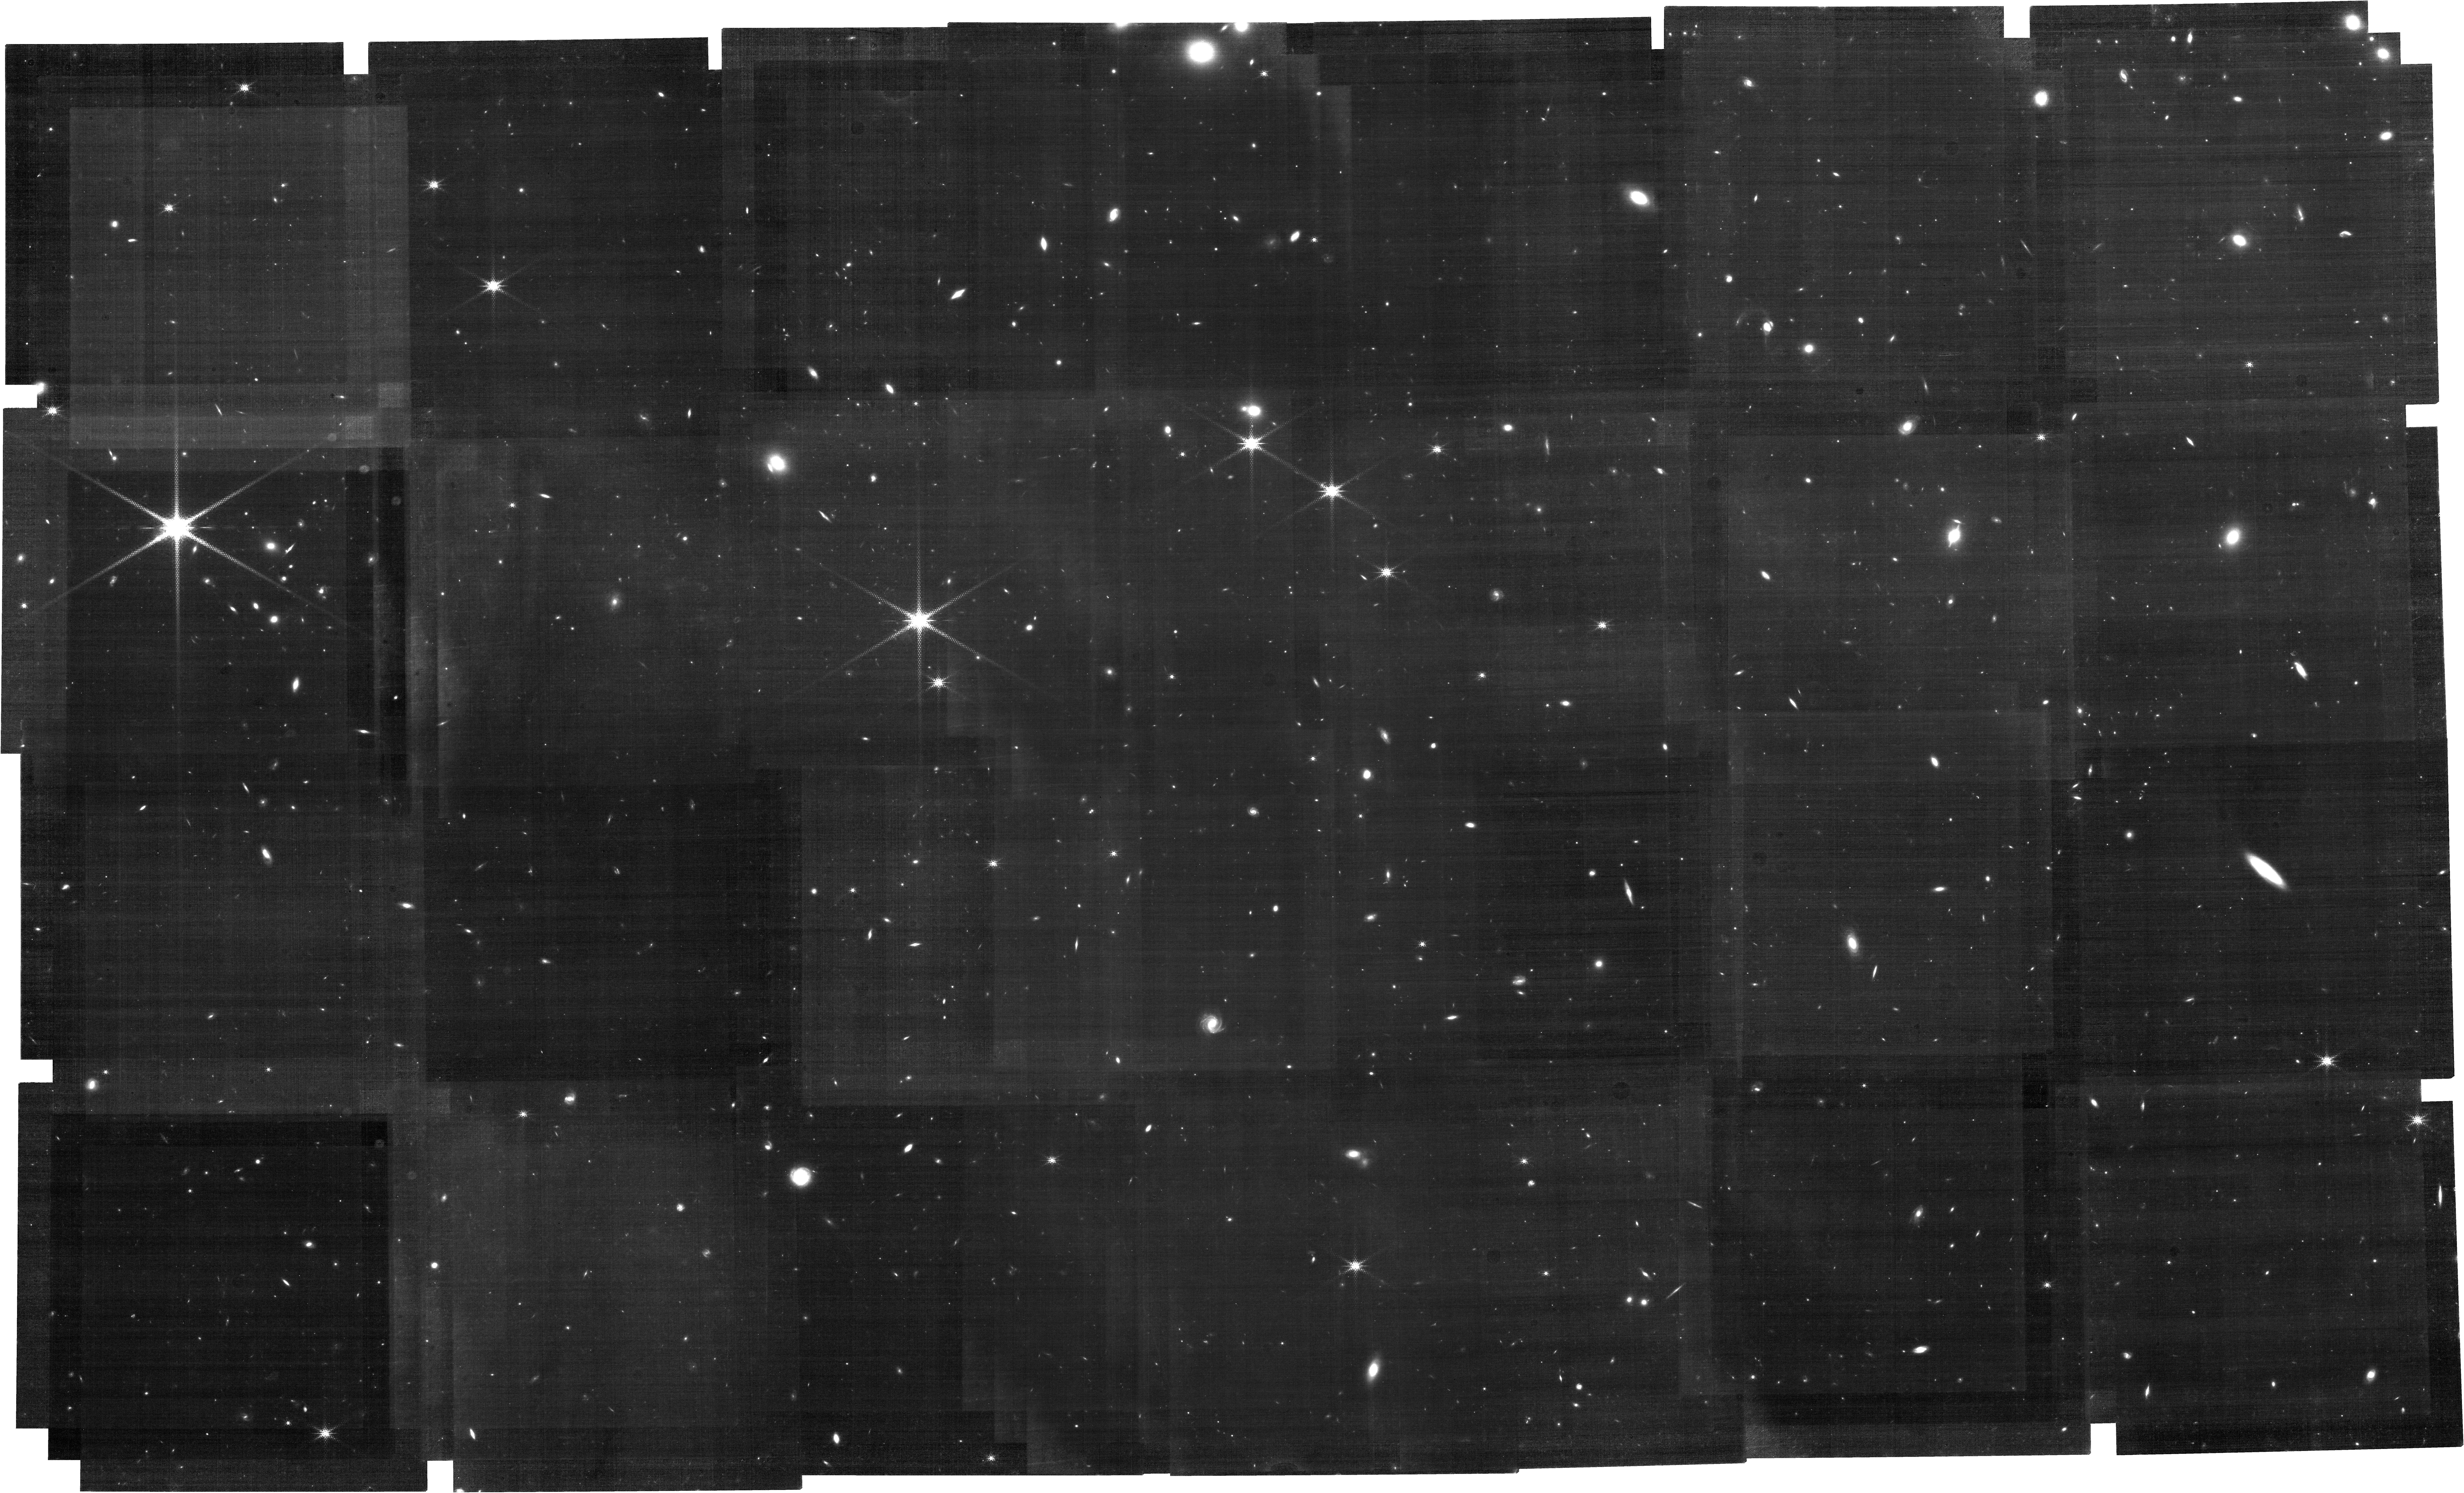
Target: COSMOS-CANDELS. Instrument: NIRCAM. Filter: F212N. Exposure: 7 h. Observation ID: jw02321-o004_t001_nircam_clear-f212n

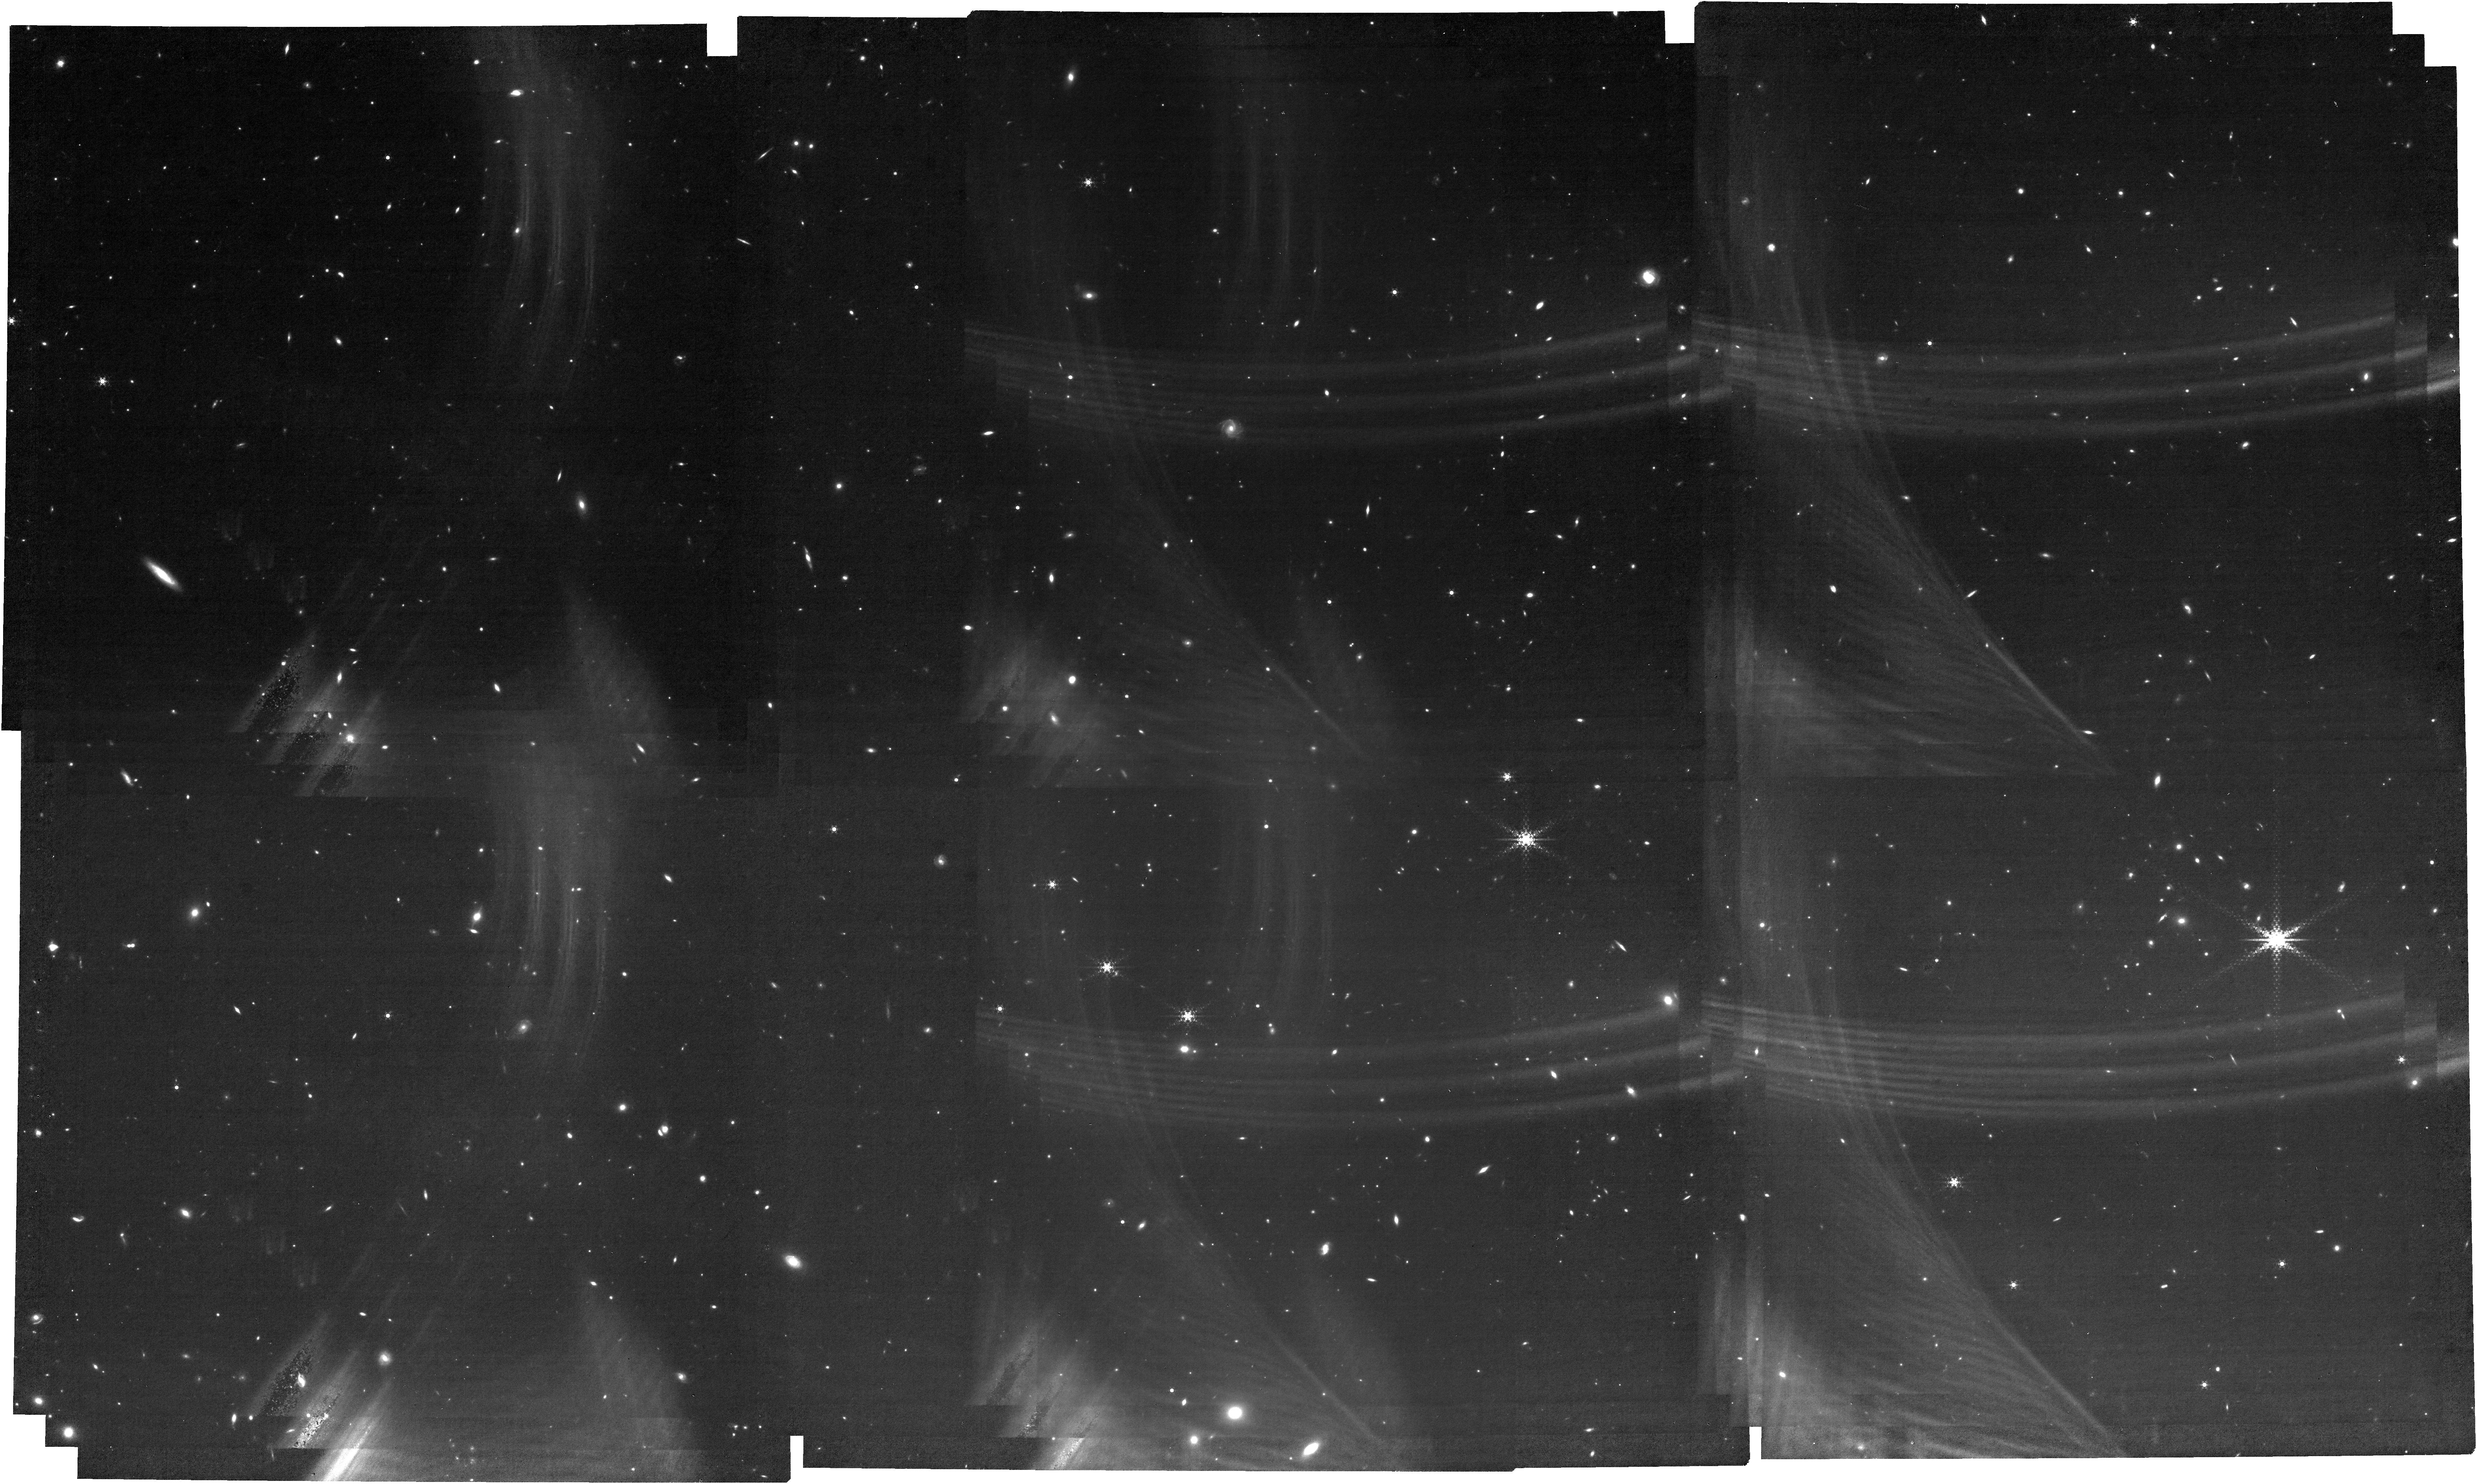
Target: COSMOS-CANDELS. Instrument: NIRCAM. Filter: F444W+F470N. Exposure: 7 h. Observation ID: jw02321-o003_t001_nircam_f444w-f470n

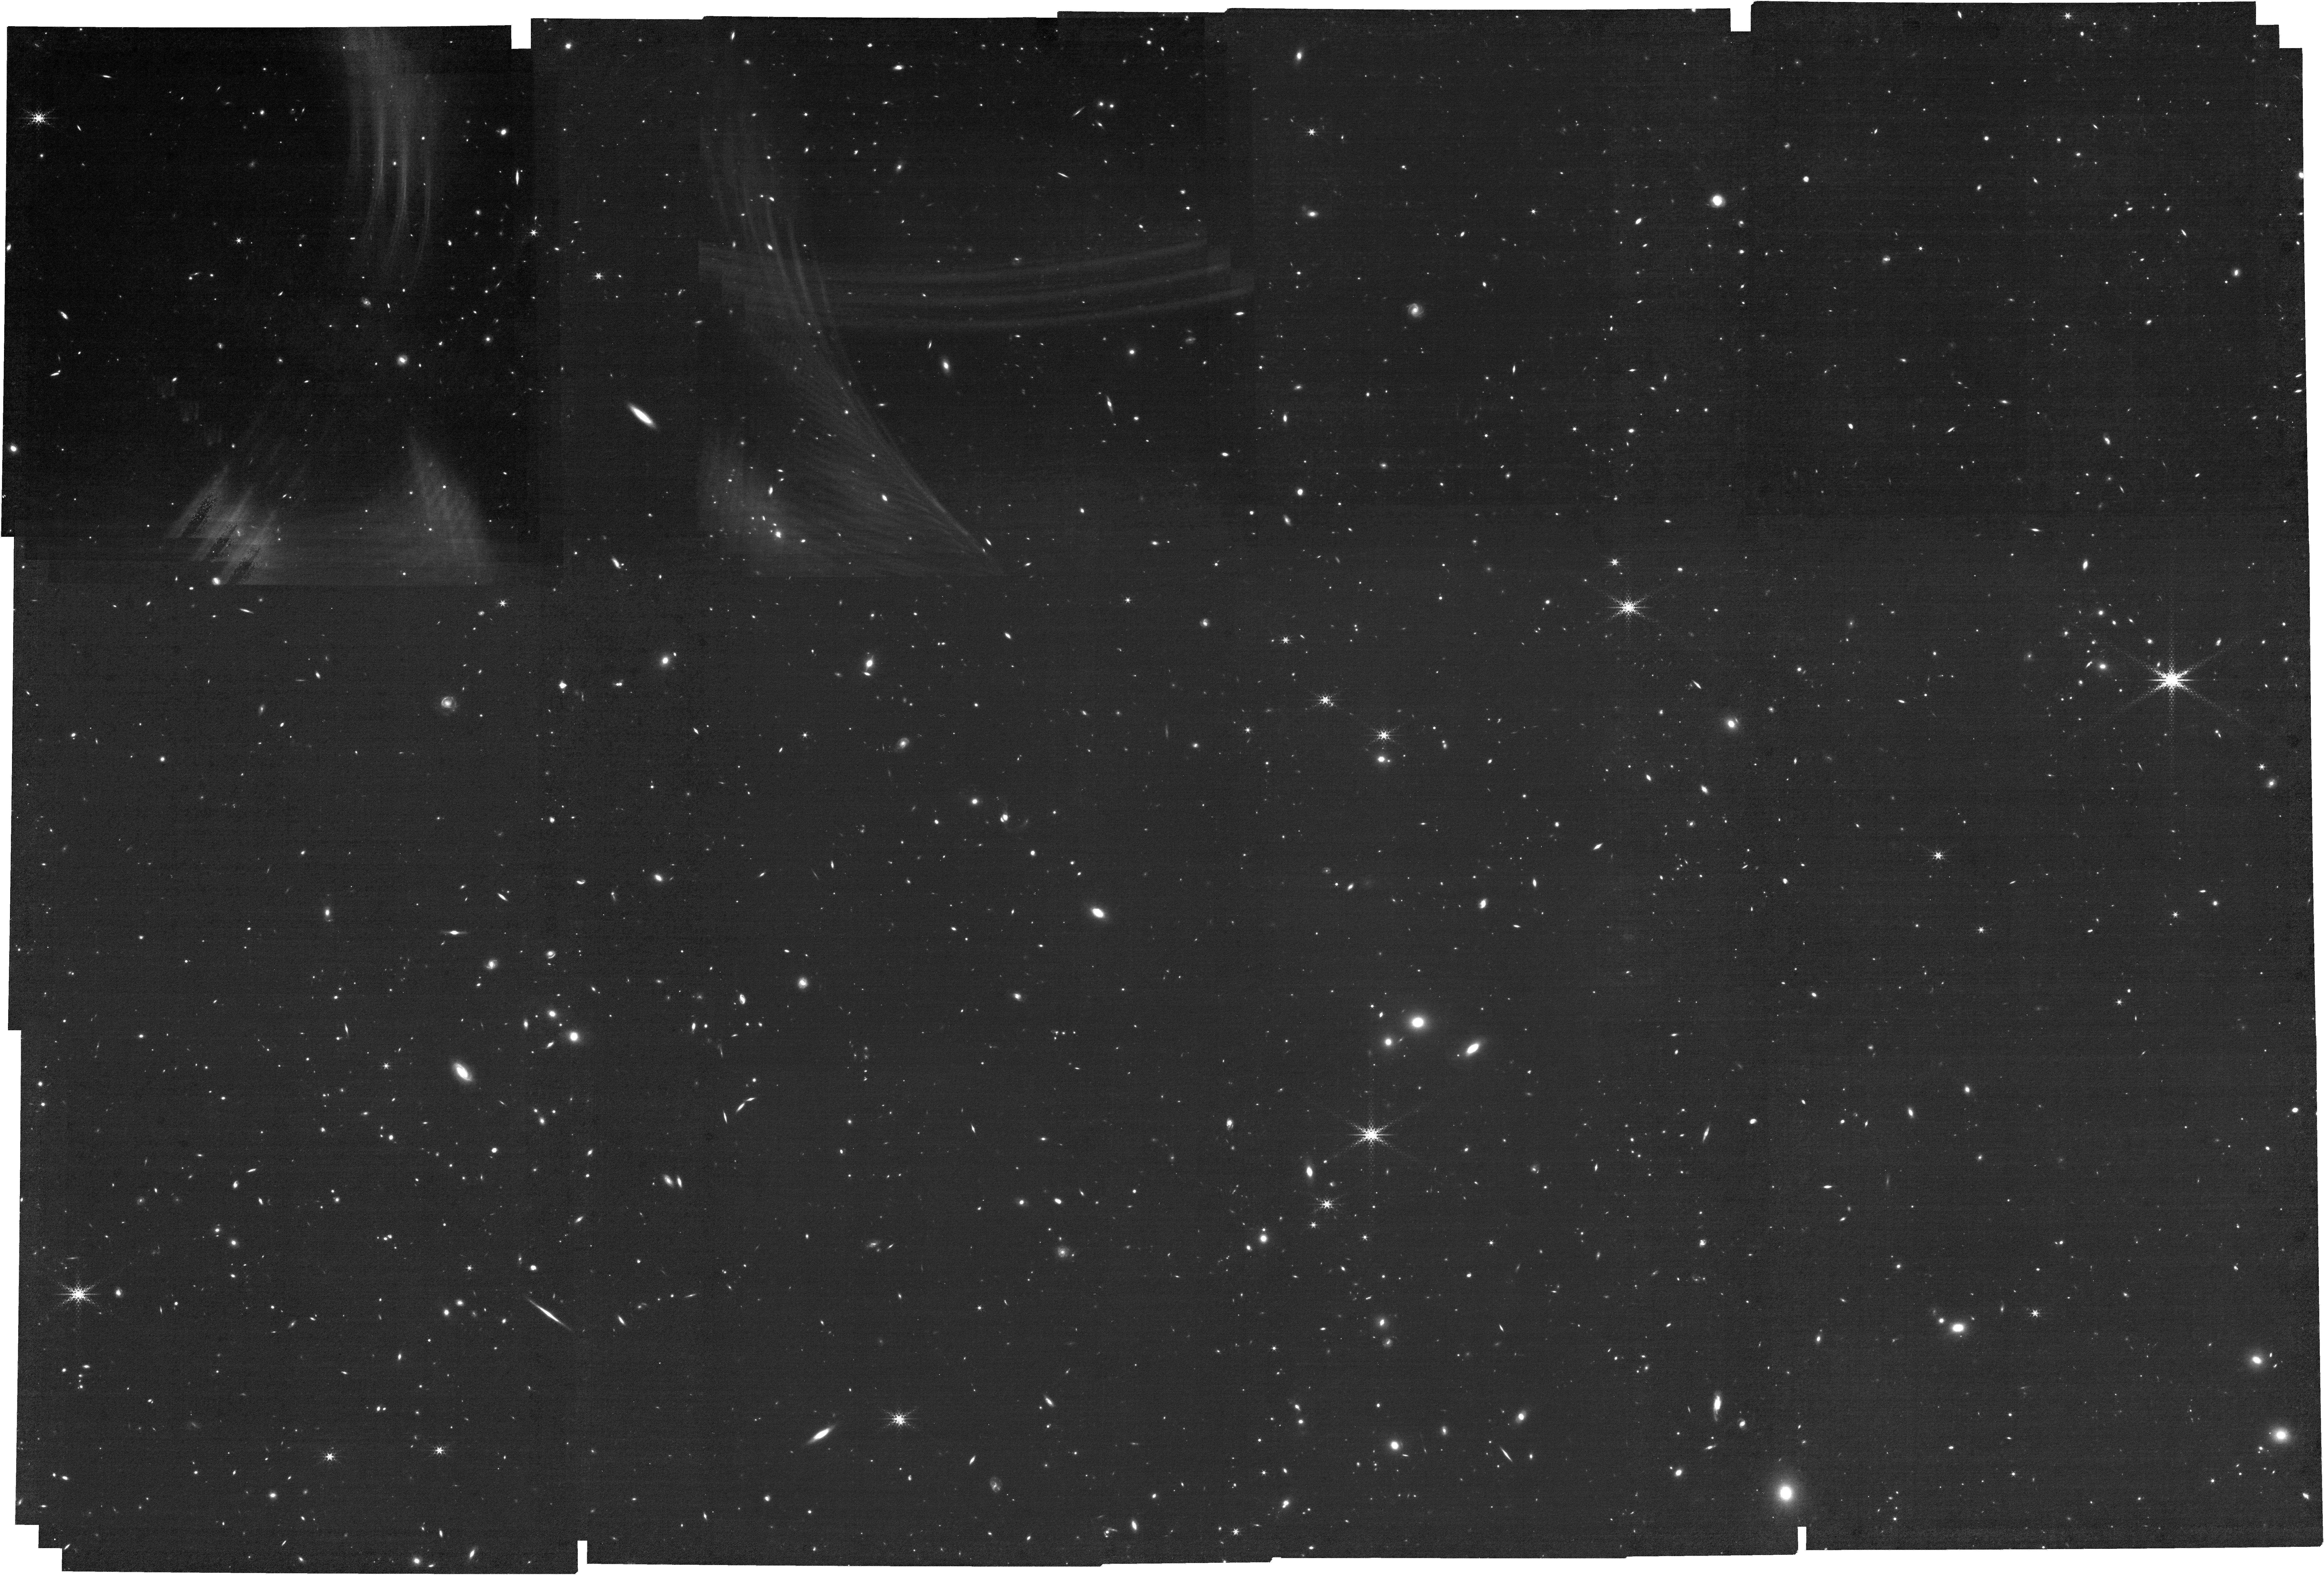
Target: COSMOS-CANDELS. Instrument: NIRCAM. Filter: F444W+F466N. Exposure: 14.2 h. Observation ID: jw02321-o002_t001_nircam_f444w-f466n

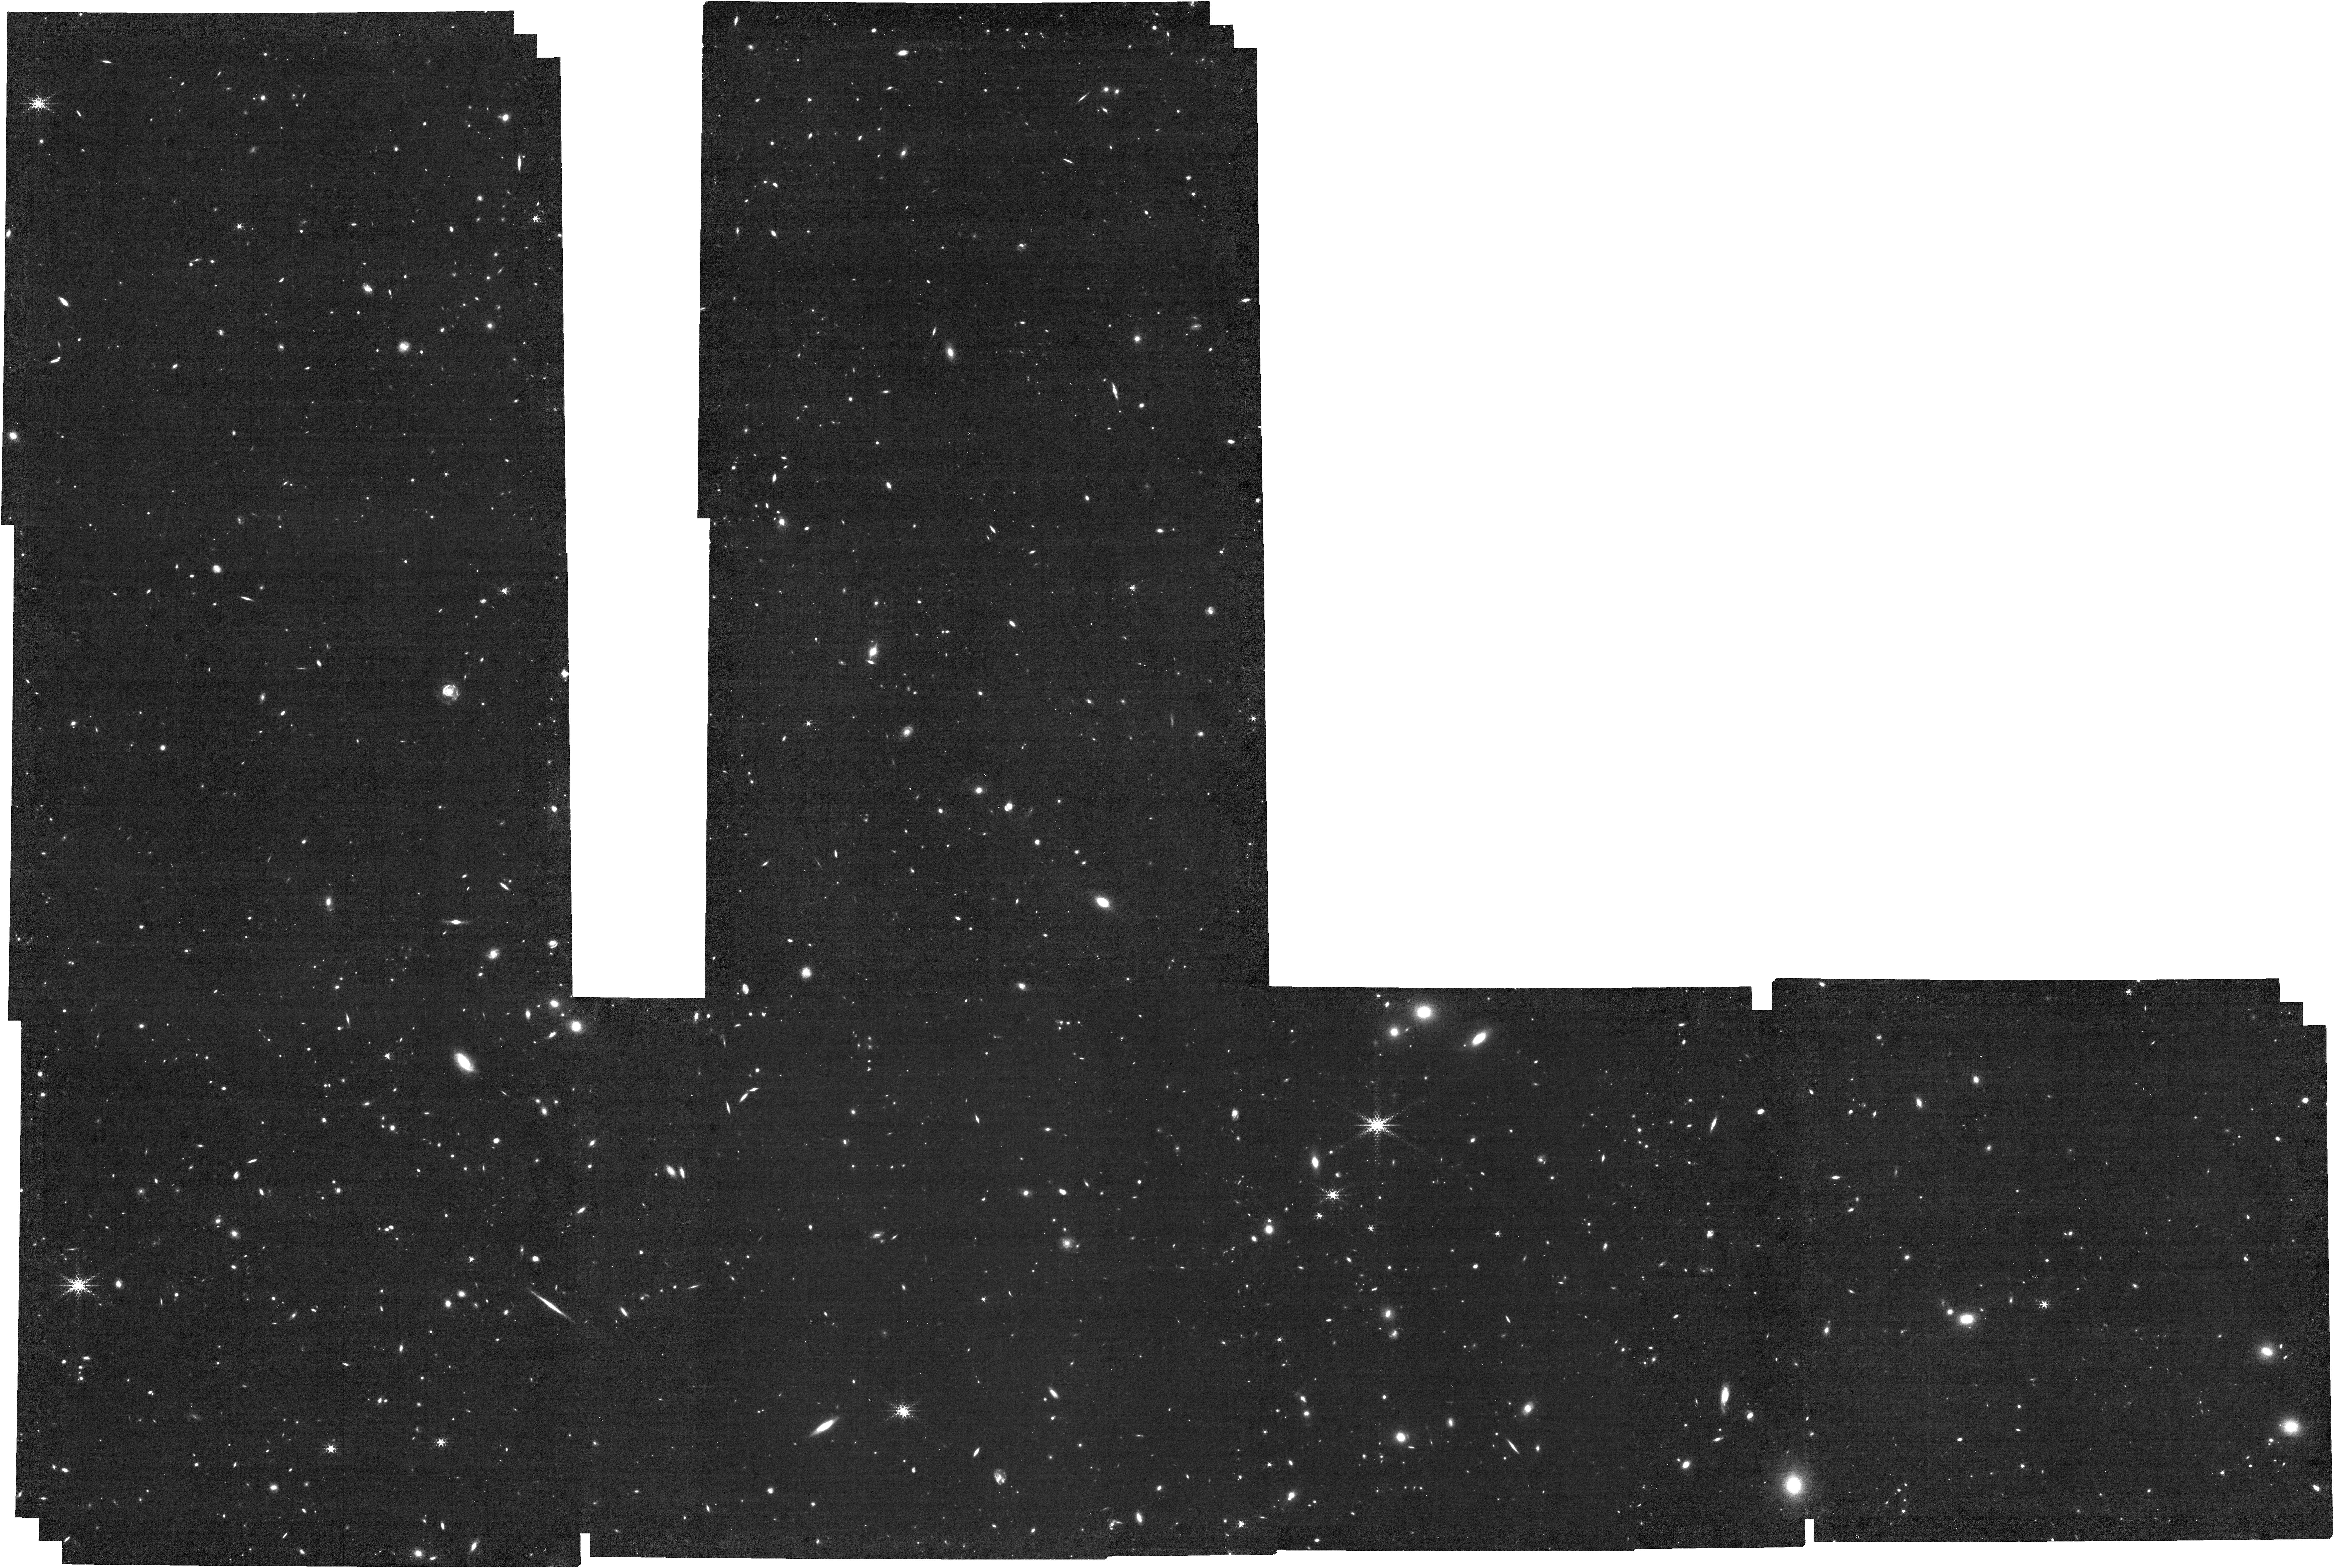
Target: COSMOS-CANDELS. Instrument: NIRCAM. Filter: F444W+F470N. Exposure: 8.8 h. Observation ID: jw02321-o001_t001_nircam_f444w-f470n

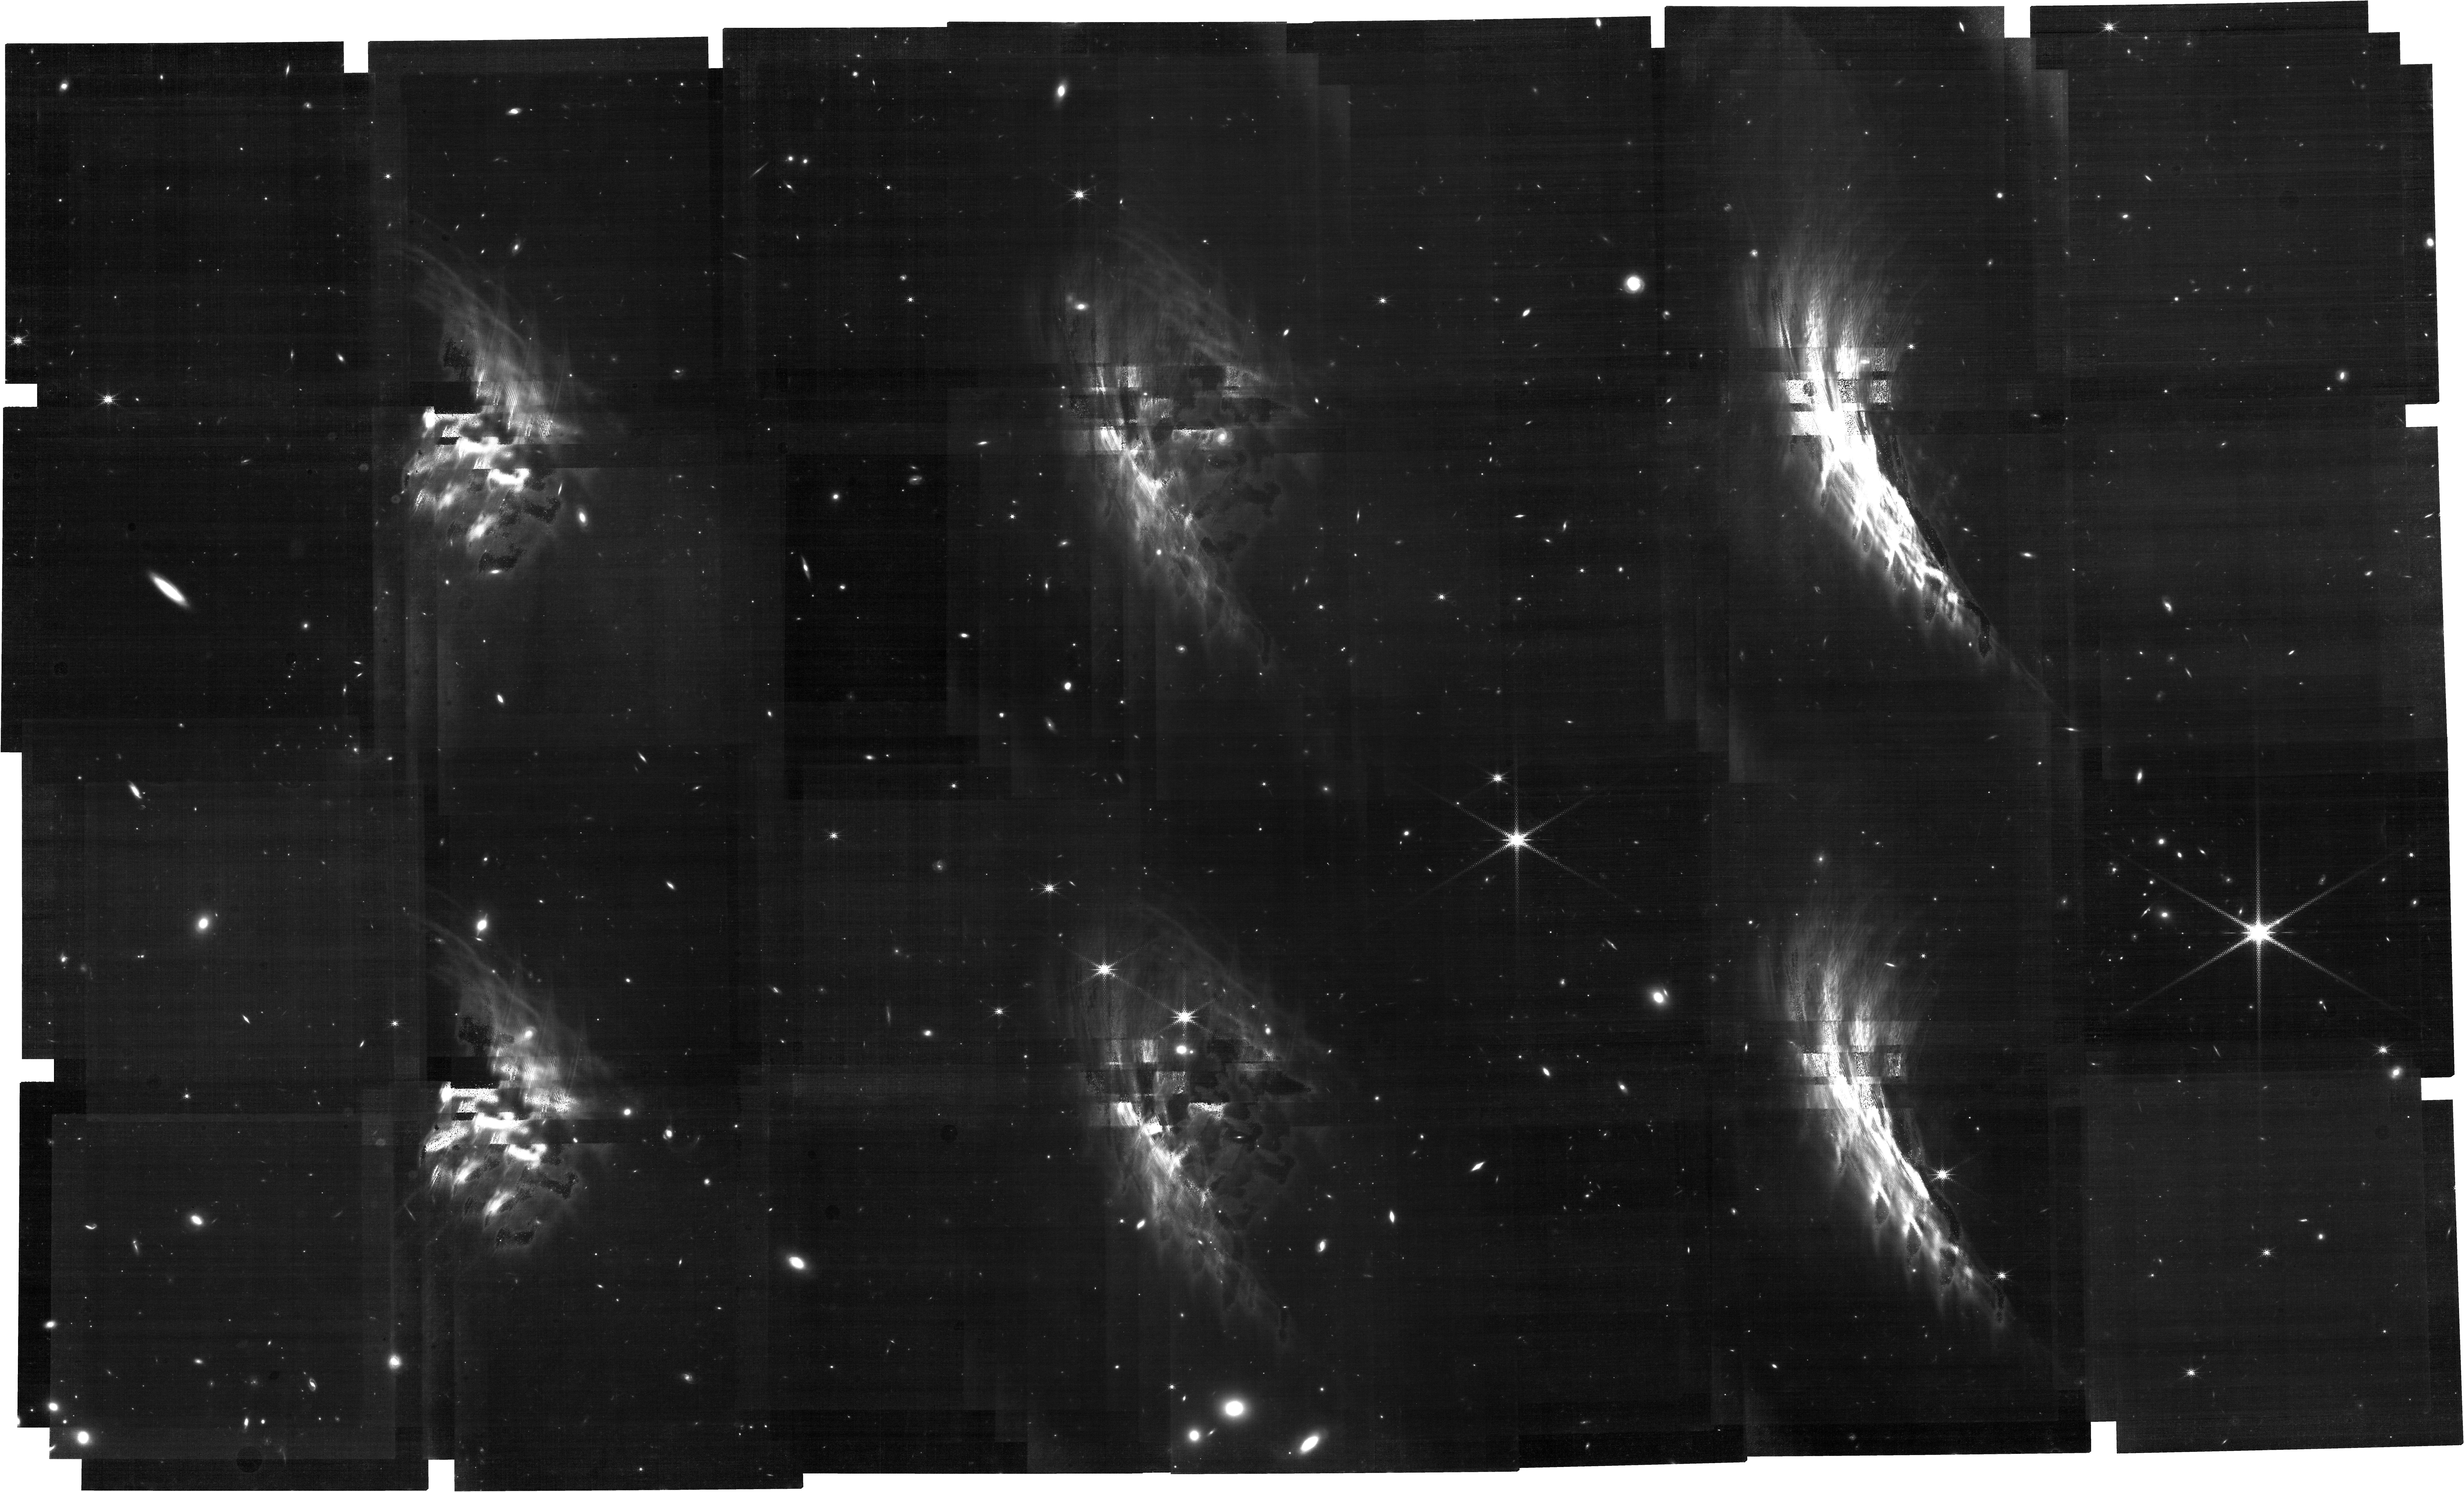
Target: COSMOS-CANDELS. Instrument: NIRCAM. Filter: F212N. Exposure: 7 h. Observation ID: jw02321-o003_t001_nircam_clear-f212n

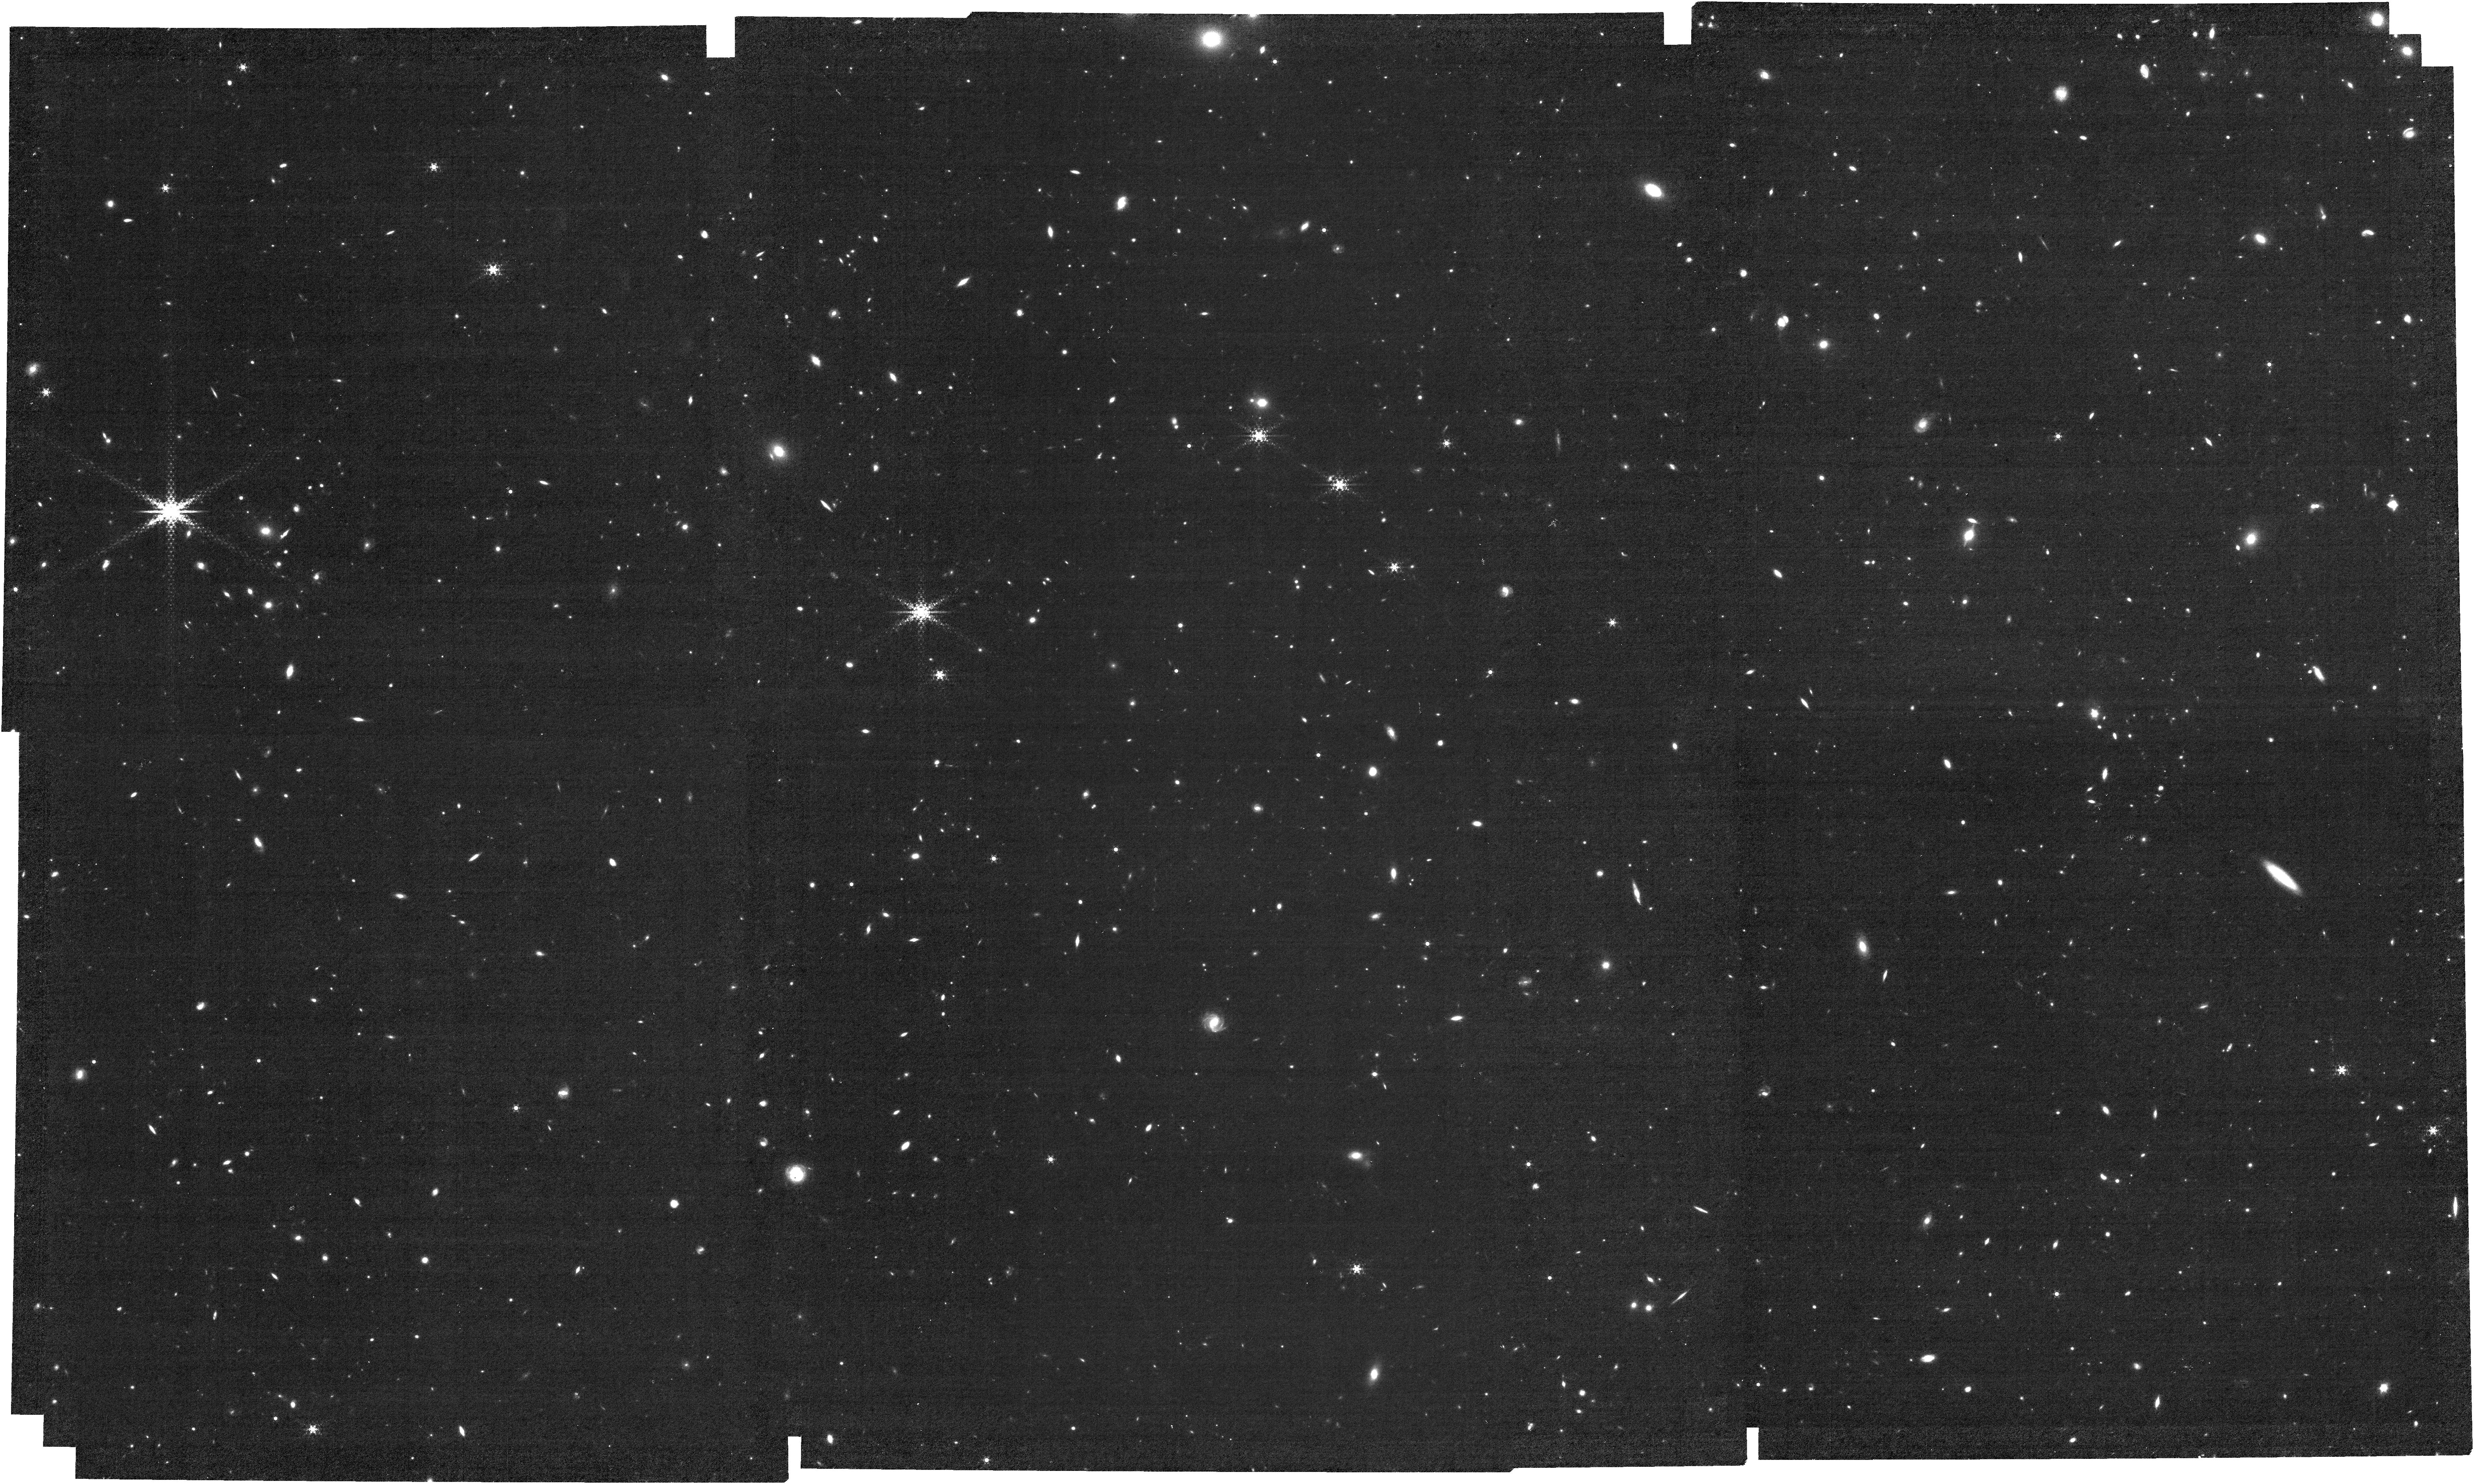
Target: COSMOS-CANDELS. Instrument: NIRCAM. Filter: F444W+F470N. Exposure: 7 h. Observation ID: jw02321-o004_t001_nircam_f444w-f470n

The first blind H-alpha narrow-band survey of star-formation at z>6 (PI: Best, Philip N.)

We propose to use NIRCam's narrow-band filters to observe a 65 sq. arcmin mosaic in the well-studied COSMOS-CANDELS field, to identify and study ~1000 emission-line selected galaxies across cosmic time. Our primary science driver is the detection of ~40 H-alpha emitters at redshift z>6, using difference imaging between the closely-spaced F466N and F470N filters. The H-alpha emission line is the best-calibrated star-formation indicator in the nearby Universe, and narrow-band surveys have mapped the evolution of H-alpha emitters out to the peak star-formation epoch at z~2. At higher redshift, samples of star-forming galaxies and estimates of the cosmic star-formation rate density are almost ubiquitously based on rest-frame UV observations; this single approach carries a high risk of systematic effects, both in the populations of galaxies selected and in their derived properties. Our proposal will provide the first critical test of this, producing a clean, emission-line selected sample of galaxies in to the Epoch of Reionisation, whose properties will be characterised and compared against UV-selected samples. Simultaneous imaging with the F212N and F200W filters will detect ~200 faint H-alpha emitters at cosmic noon, z~2, probing a factor 5 deeper than any previous study. Using NIRCam's remarkable angular resolution we will measure the ionised gas structures of these galaxies (and hundreds of other line-emitters at z>1.5, including ~10 [OIII] emitters at z=8.3) at sub-kpc resolution and determine how the relationship between UV and ionised gas structures varies with host galaxy properties, in order to delineate the physical processes driving star formation at these reshifts.